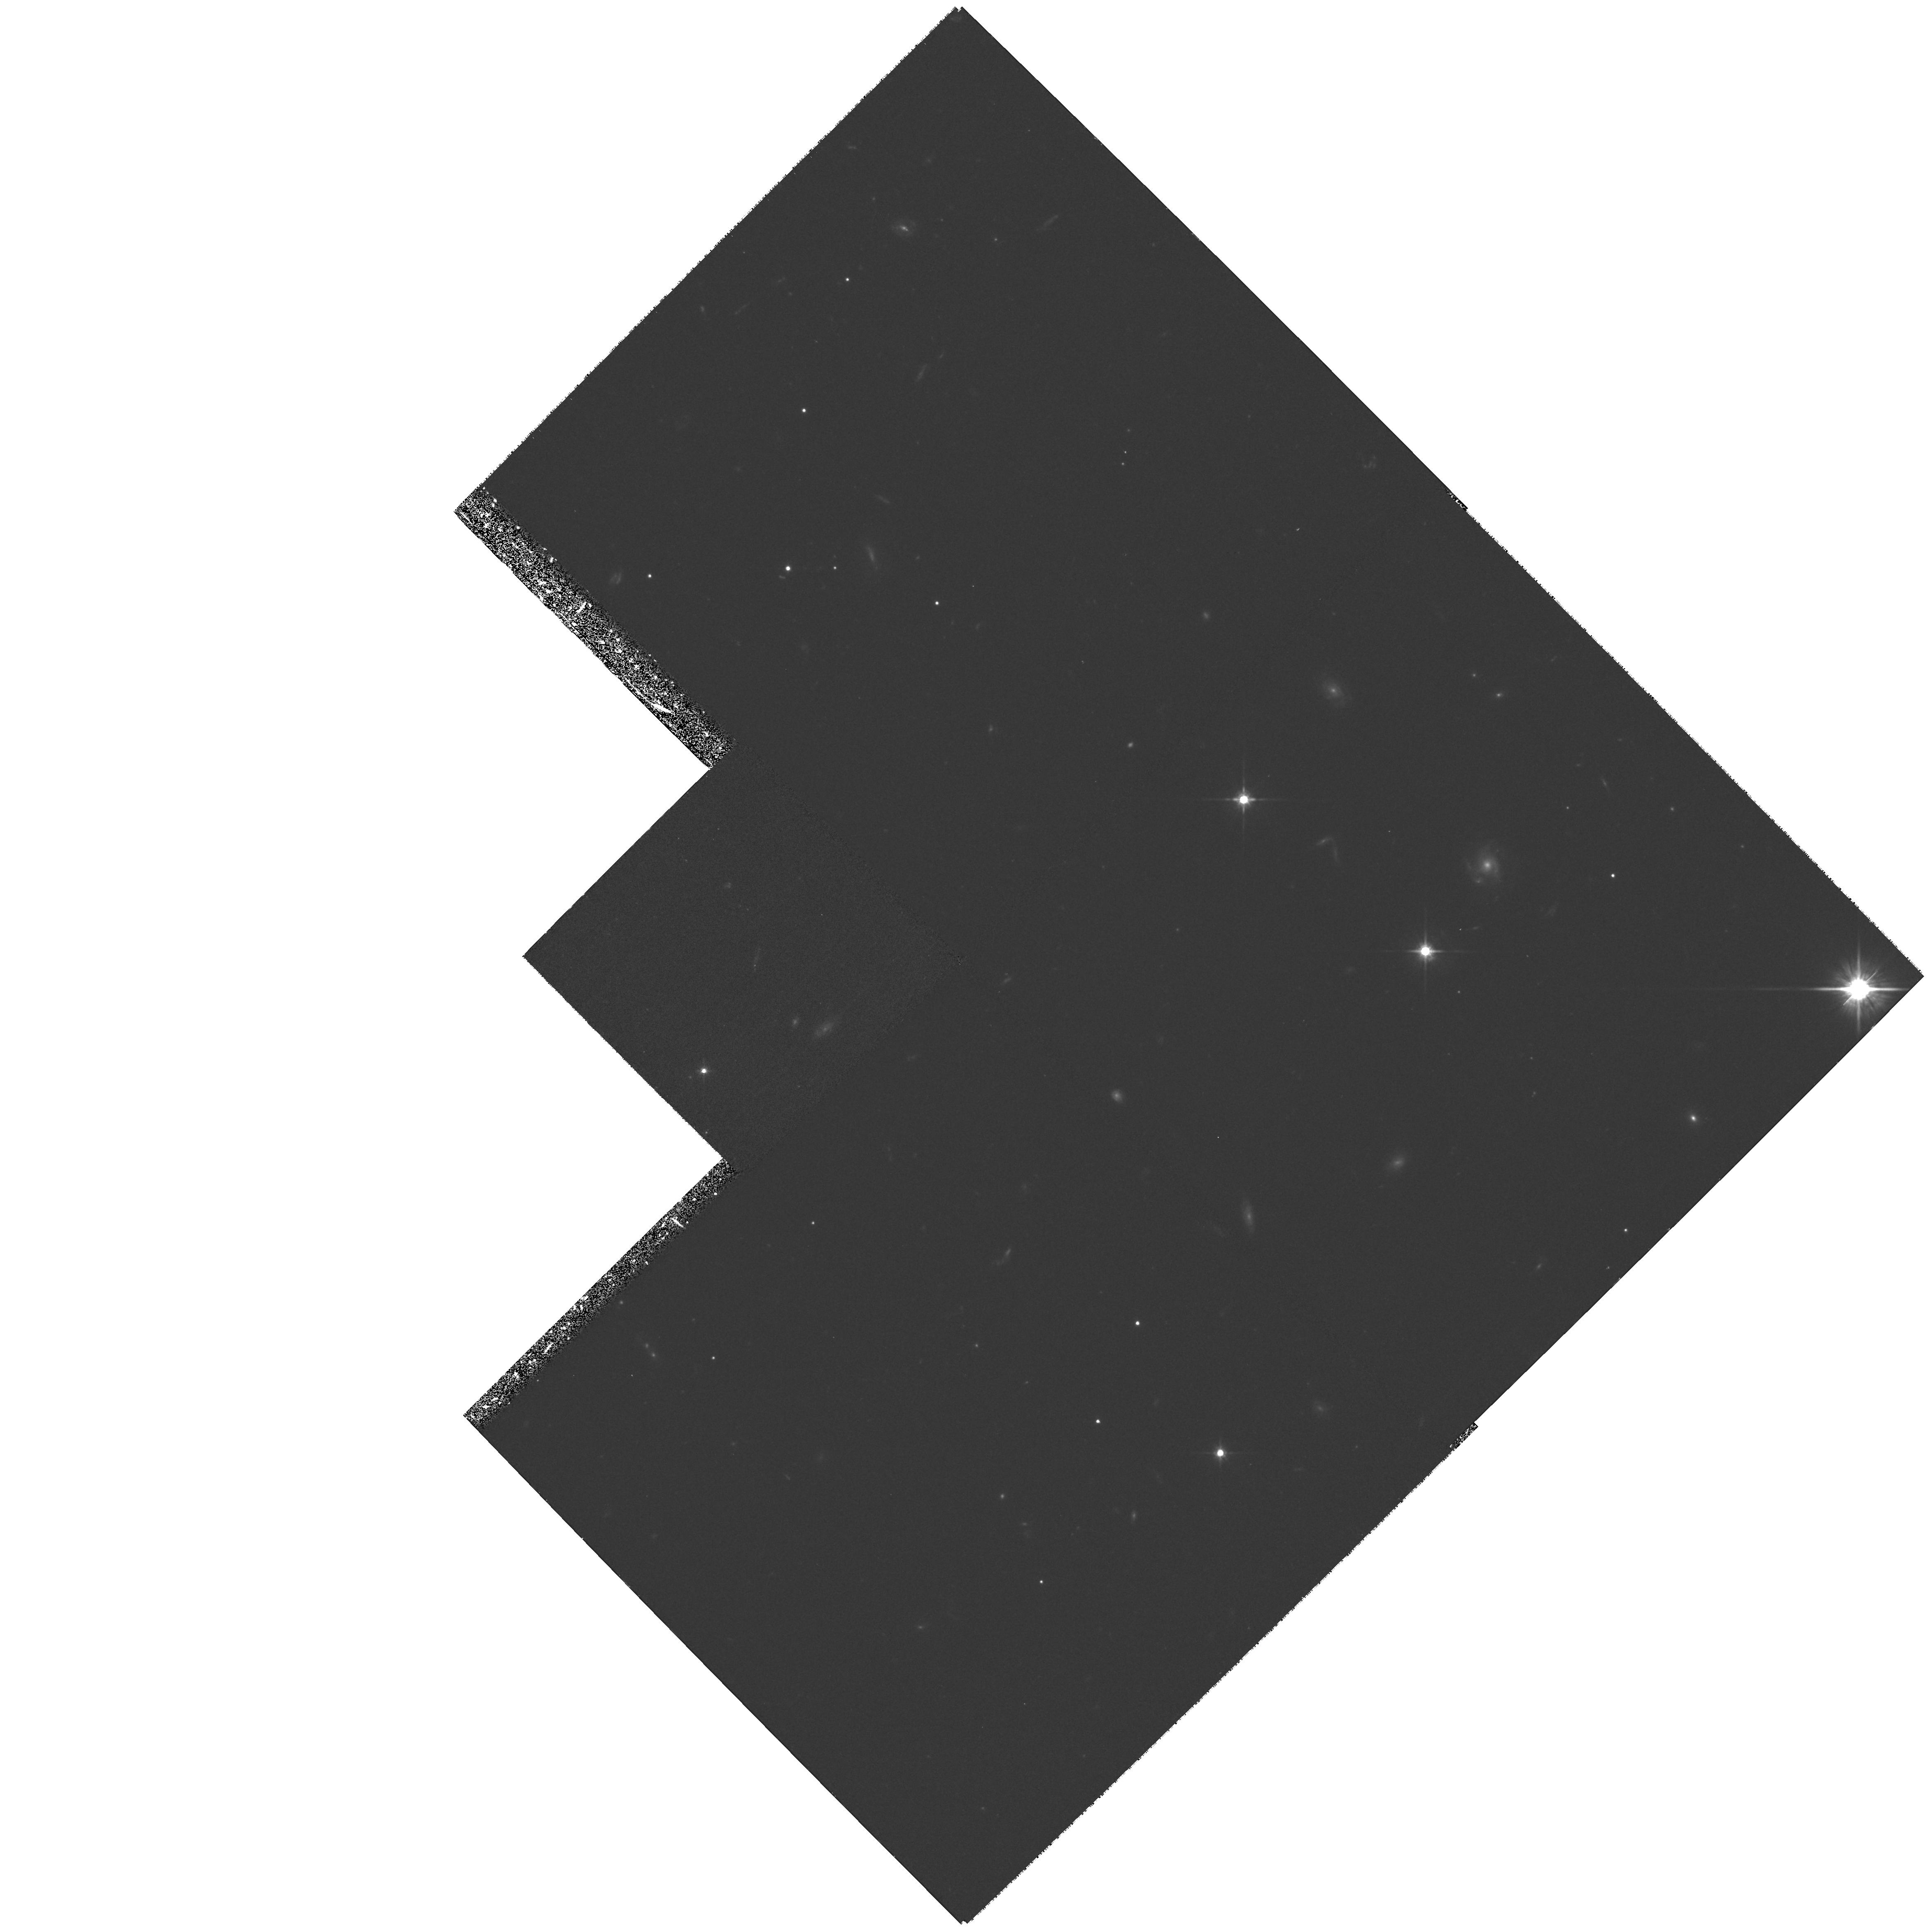
Target: ERO0424+0204A. Instrument: WFPC2/PC. Filter: F814W. Exposure: 1.3 h. Observation ID: hst_6598_01_wfpc2_pc_f814w_u3vp01

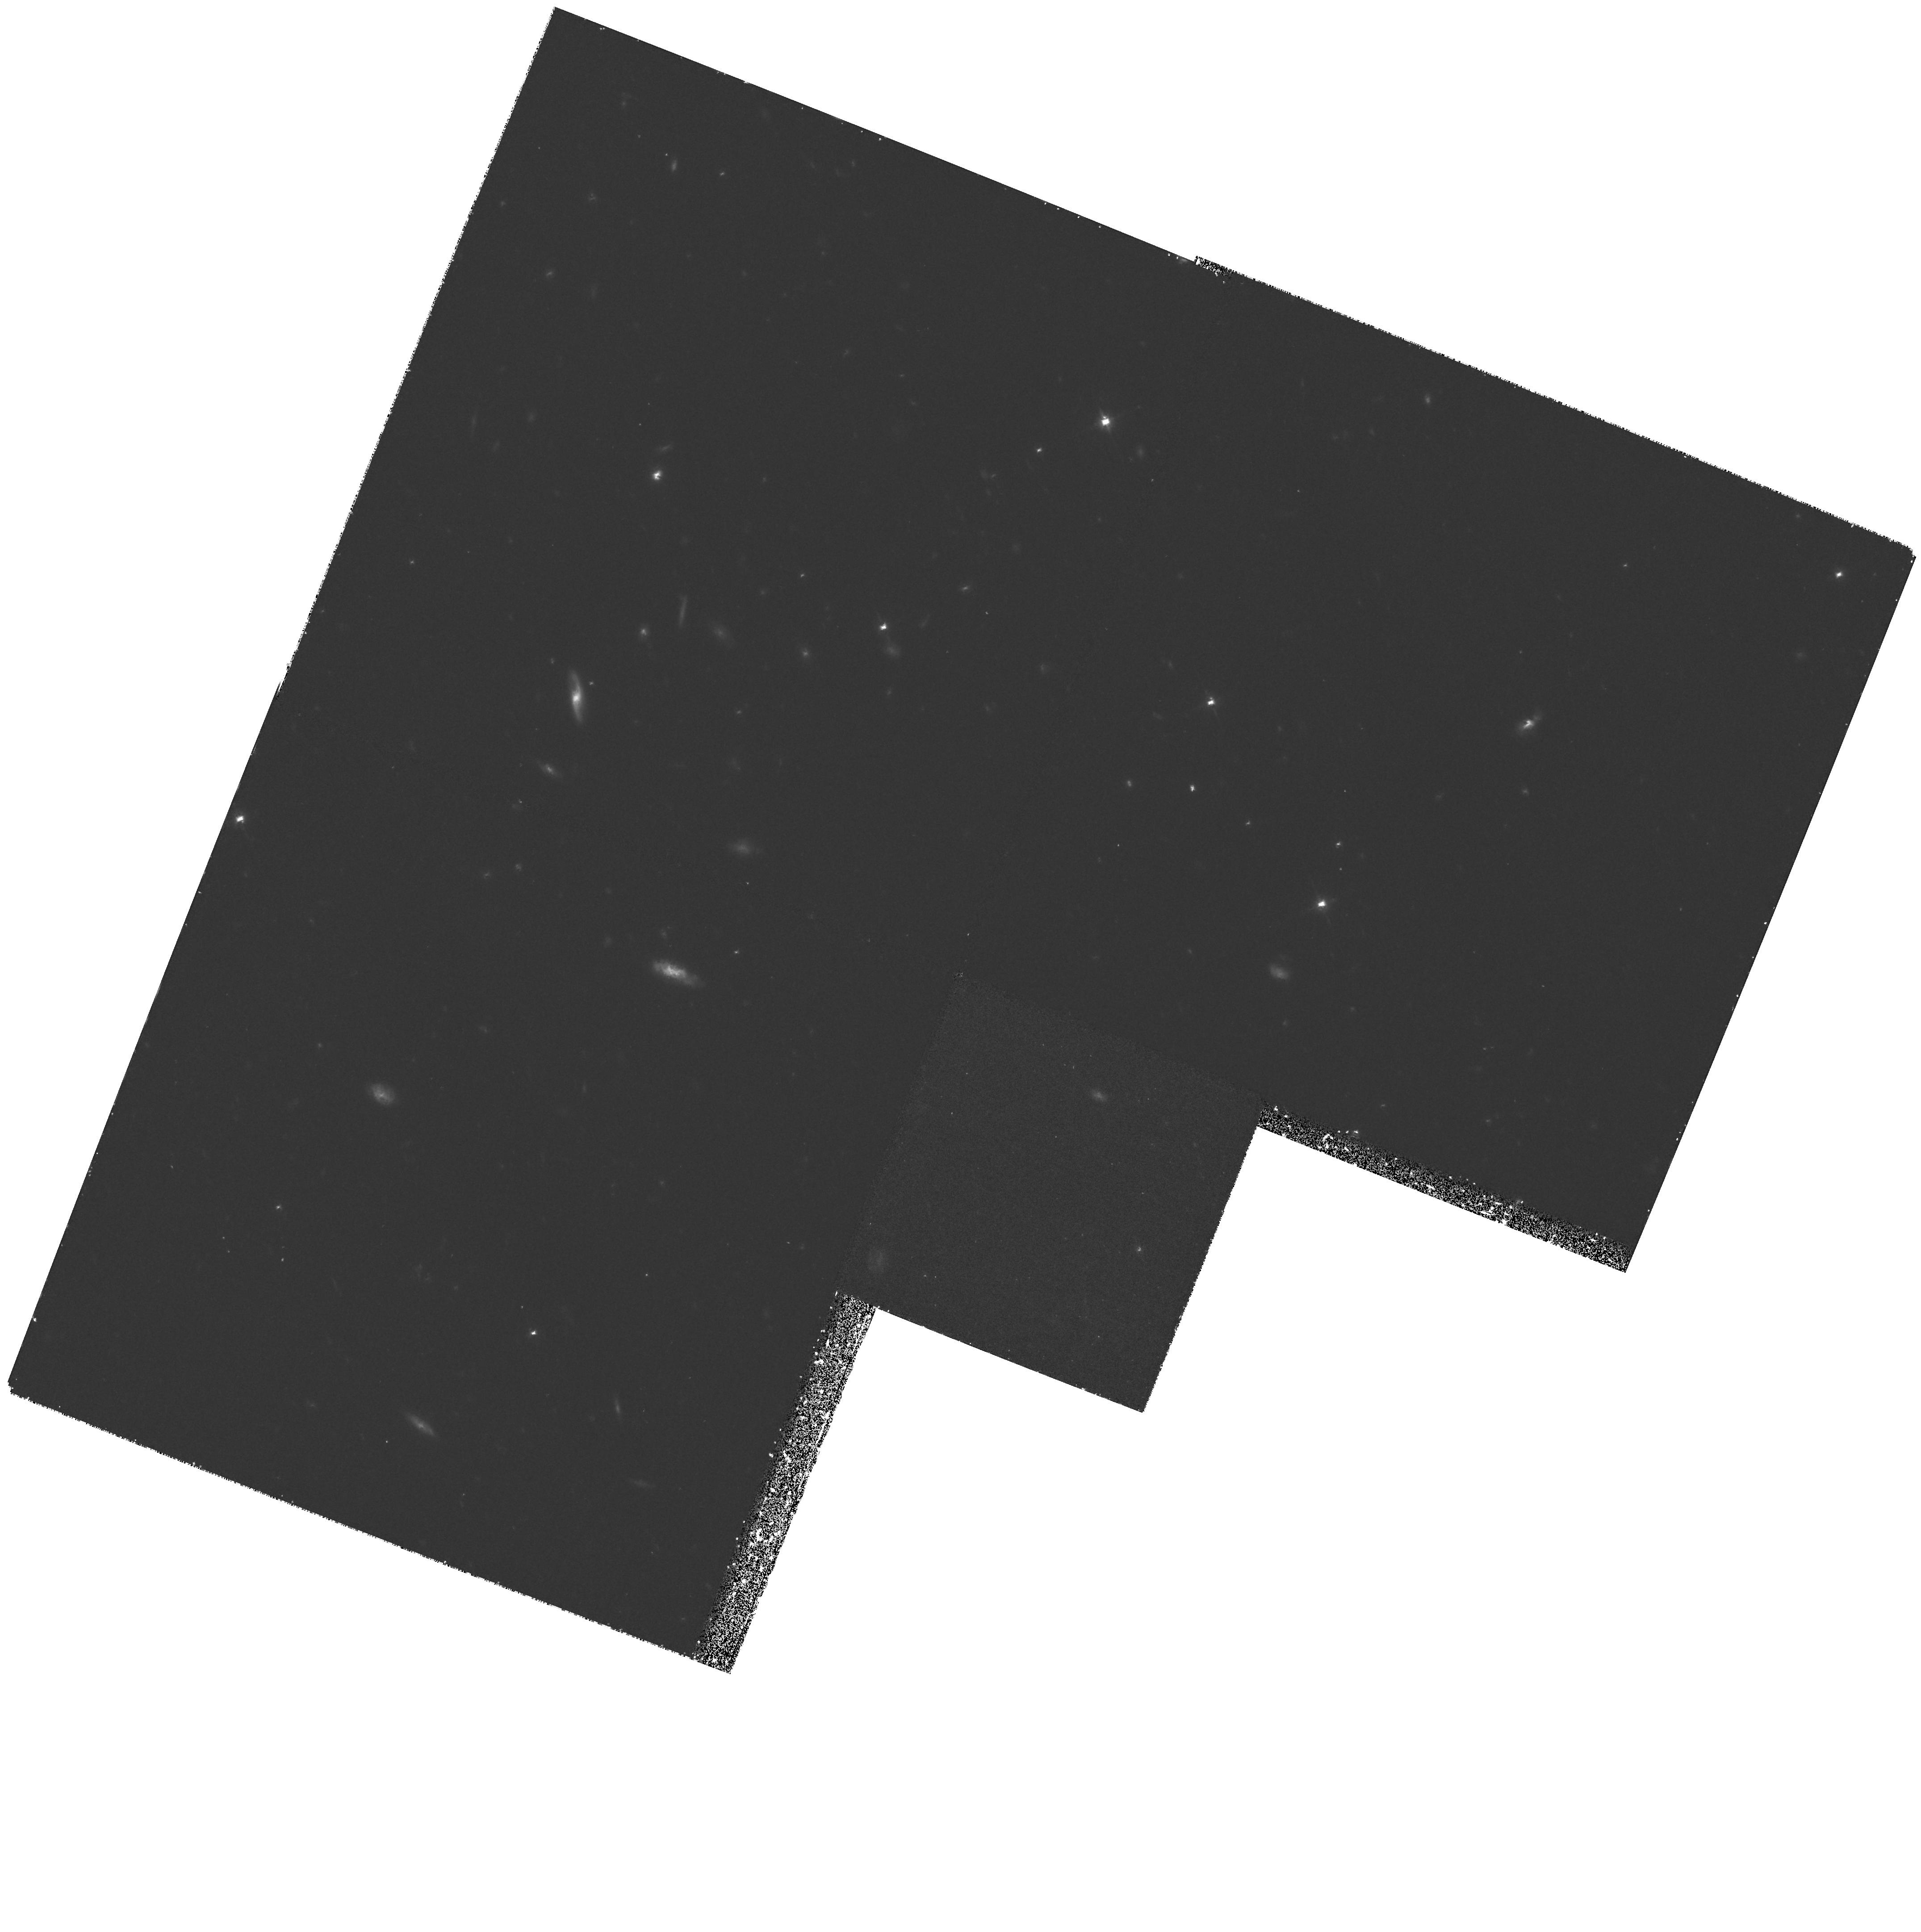
Target: ERO1645+4626A. Instrument: WFPC2/PC. Filter: F814W. Exposure: 1.5 h. Observation ID: hst_6598_05_wfpc2_pc_f814w_u3vp05

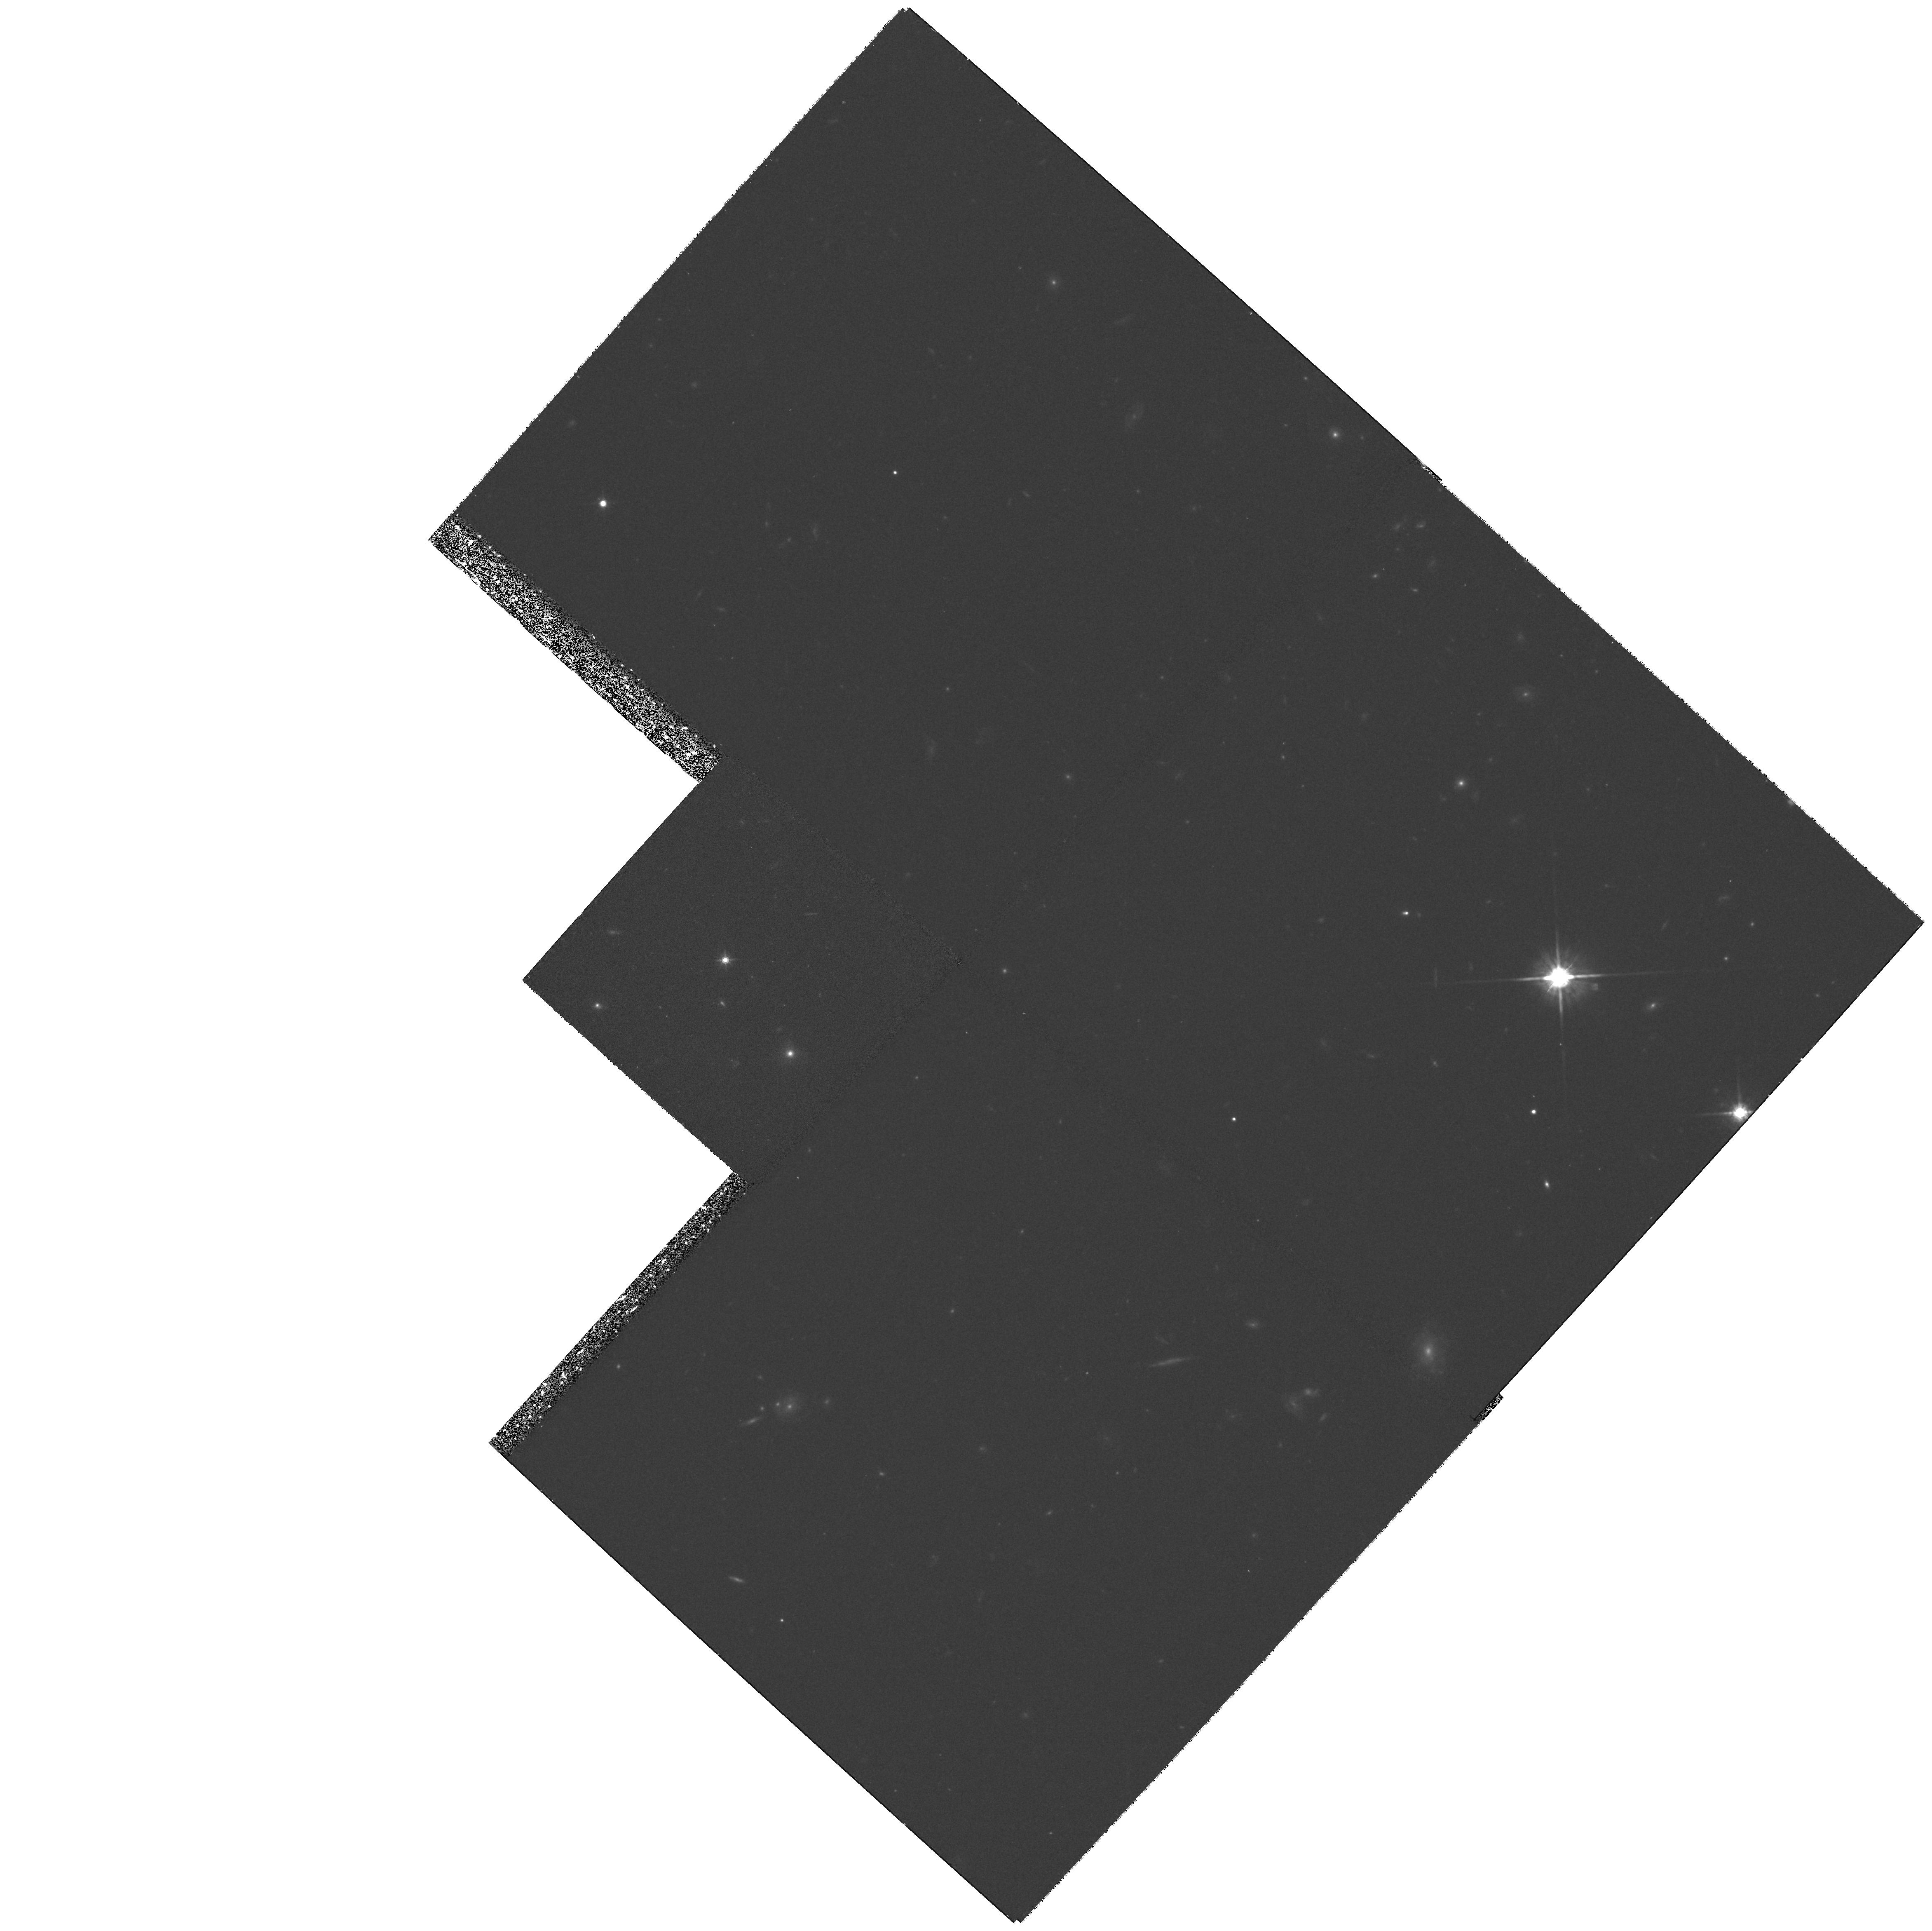
Target: ERO0905+3408A. Instrument: WFPC2/PC. Filter: F814W. Exposure: 1.4 h. Observation ID: hst_6598_02_wfpc2_pc_f814w_u3vp02

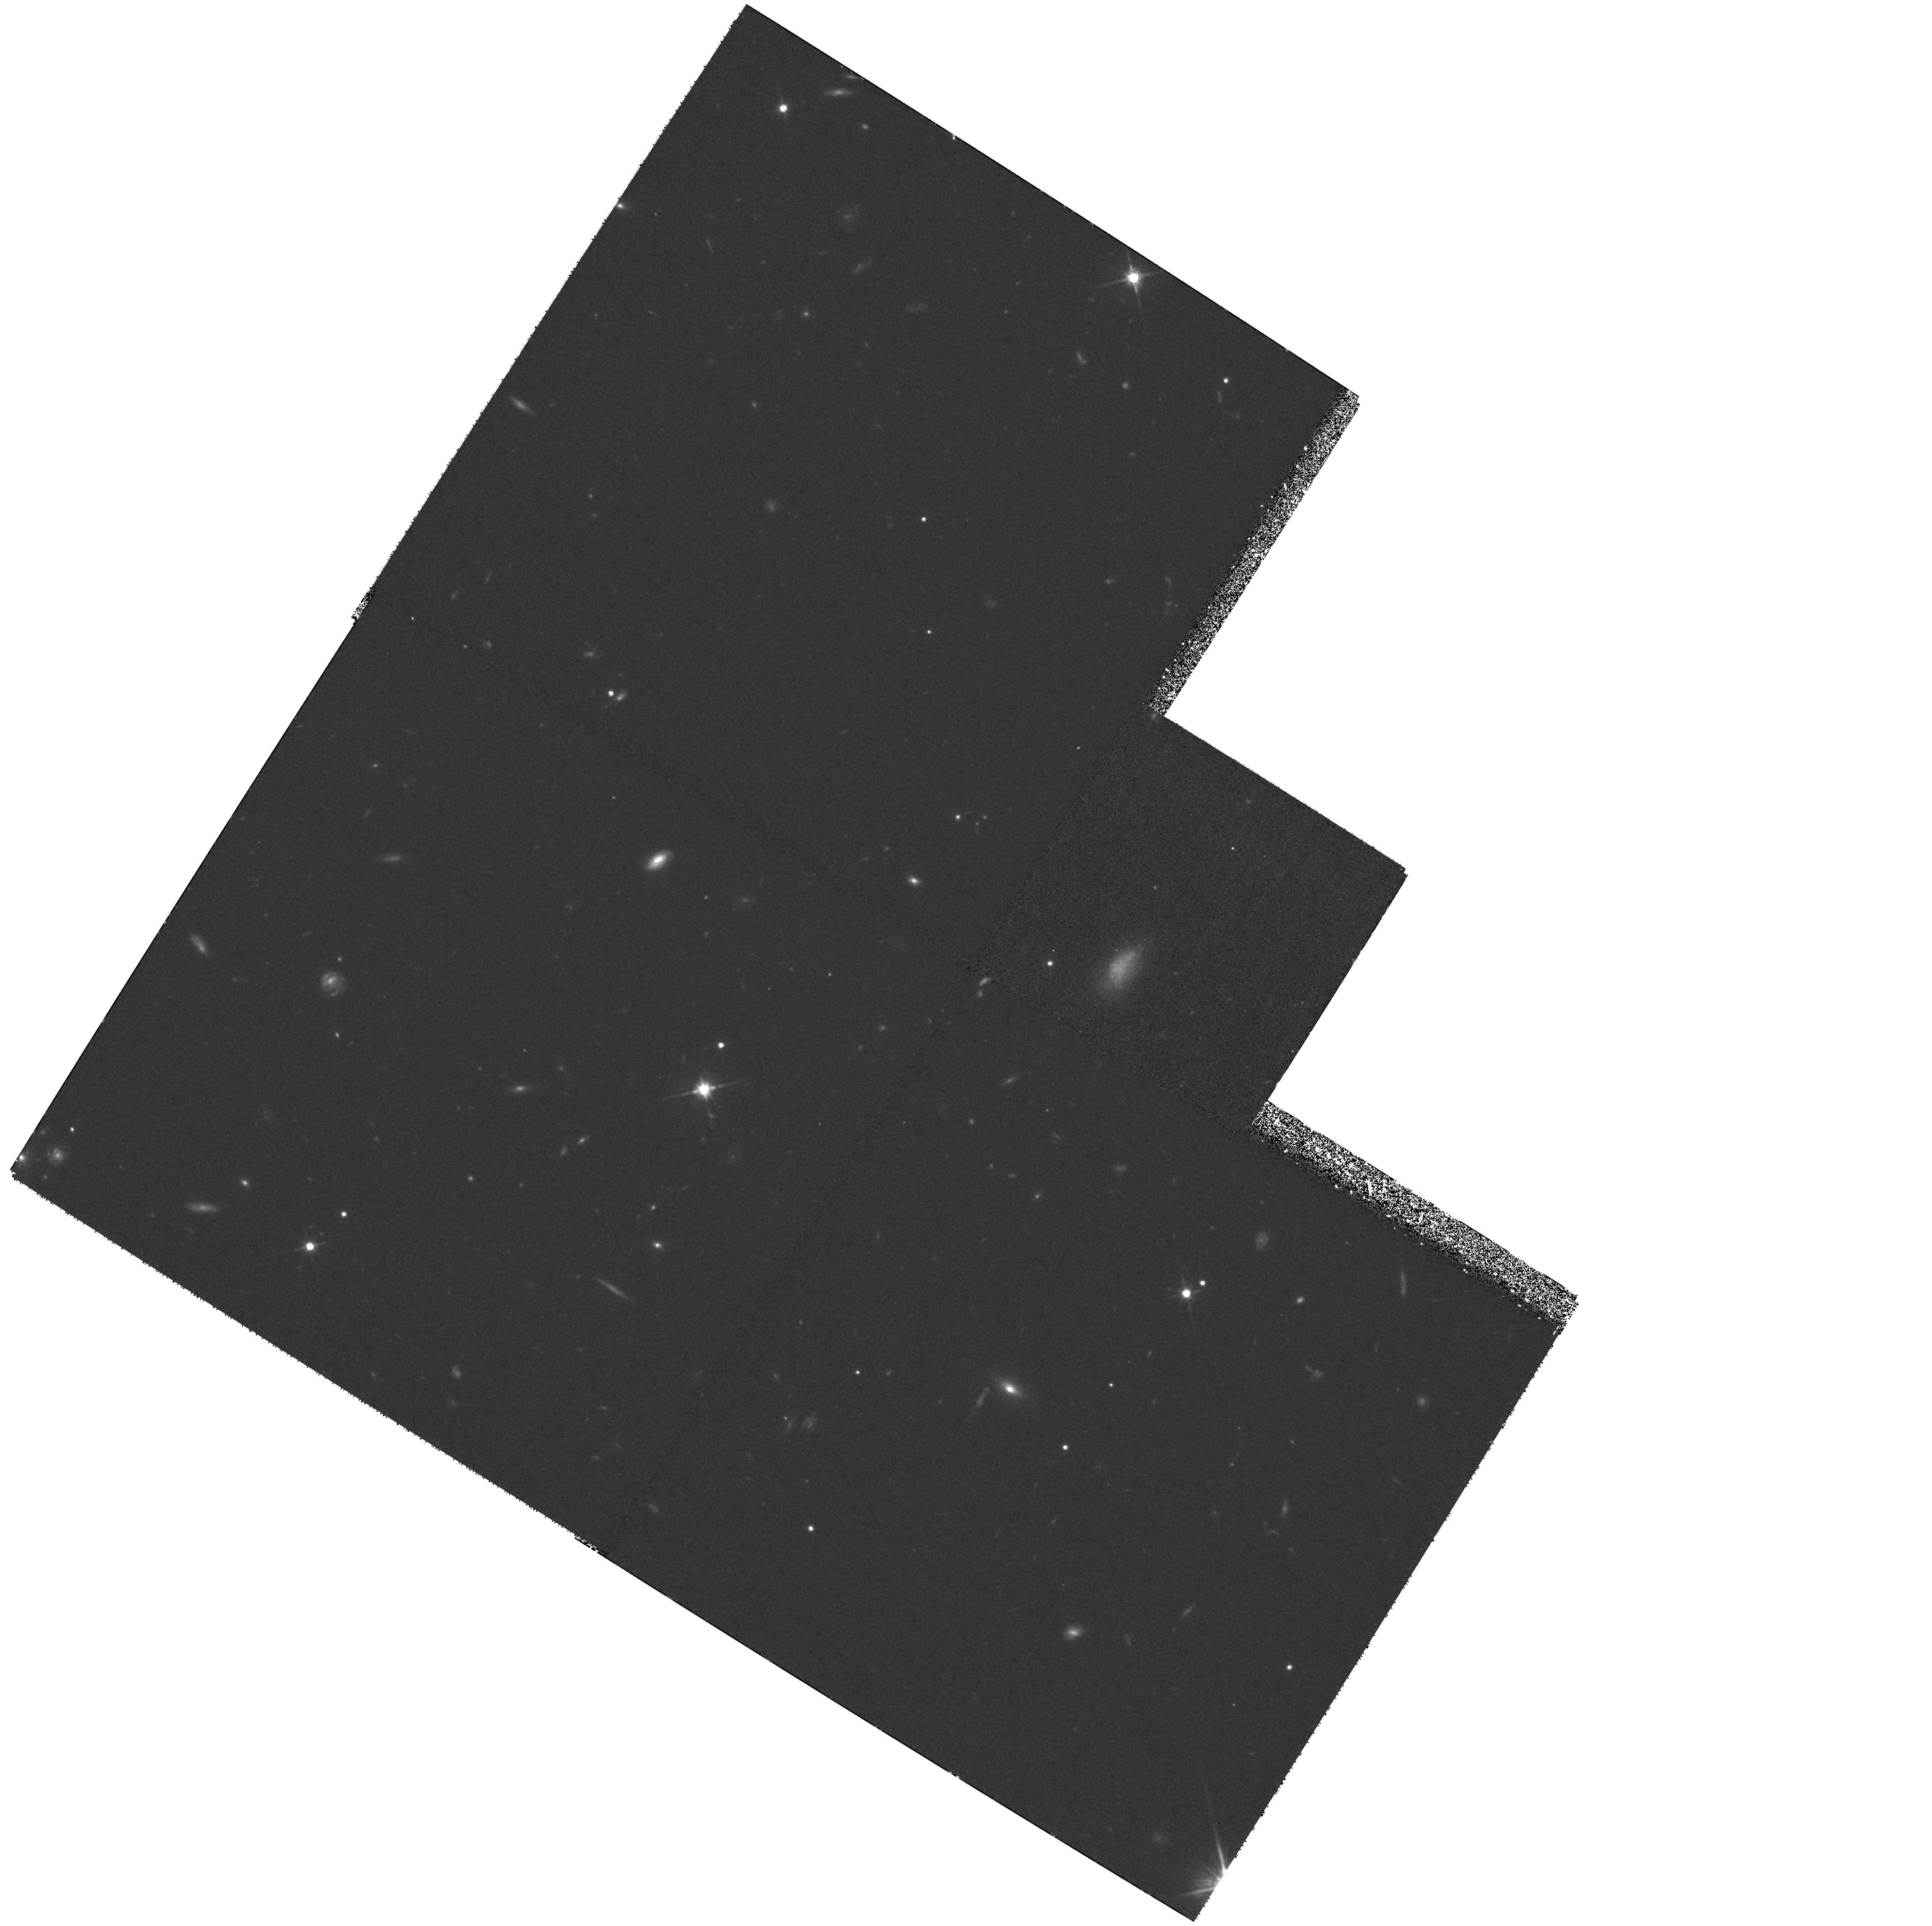
Target: ERO1215-0034. Instrument: WFPC2/PC. Filter: F814W. Exposure: 1.2 h. Observation ID: hst_6598_04_wfpc2_pc_f814w_u3vp04

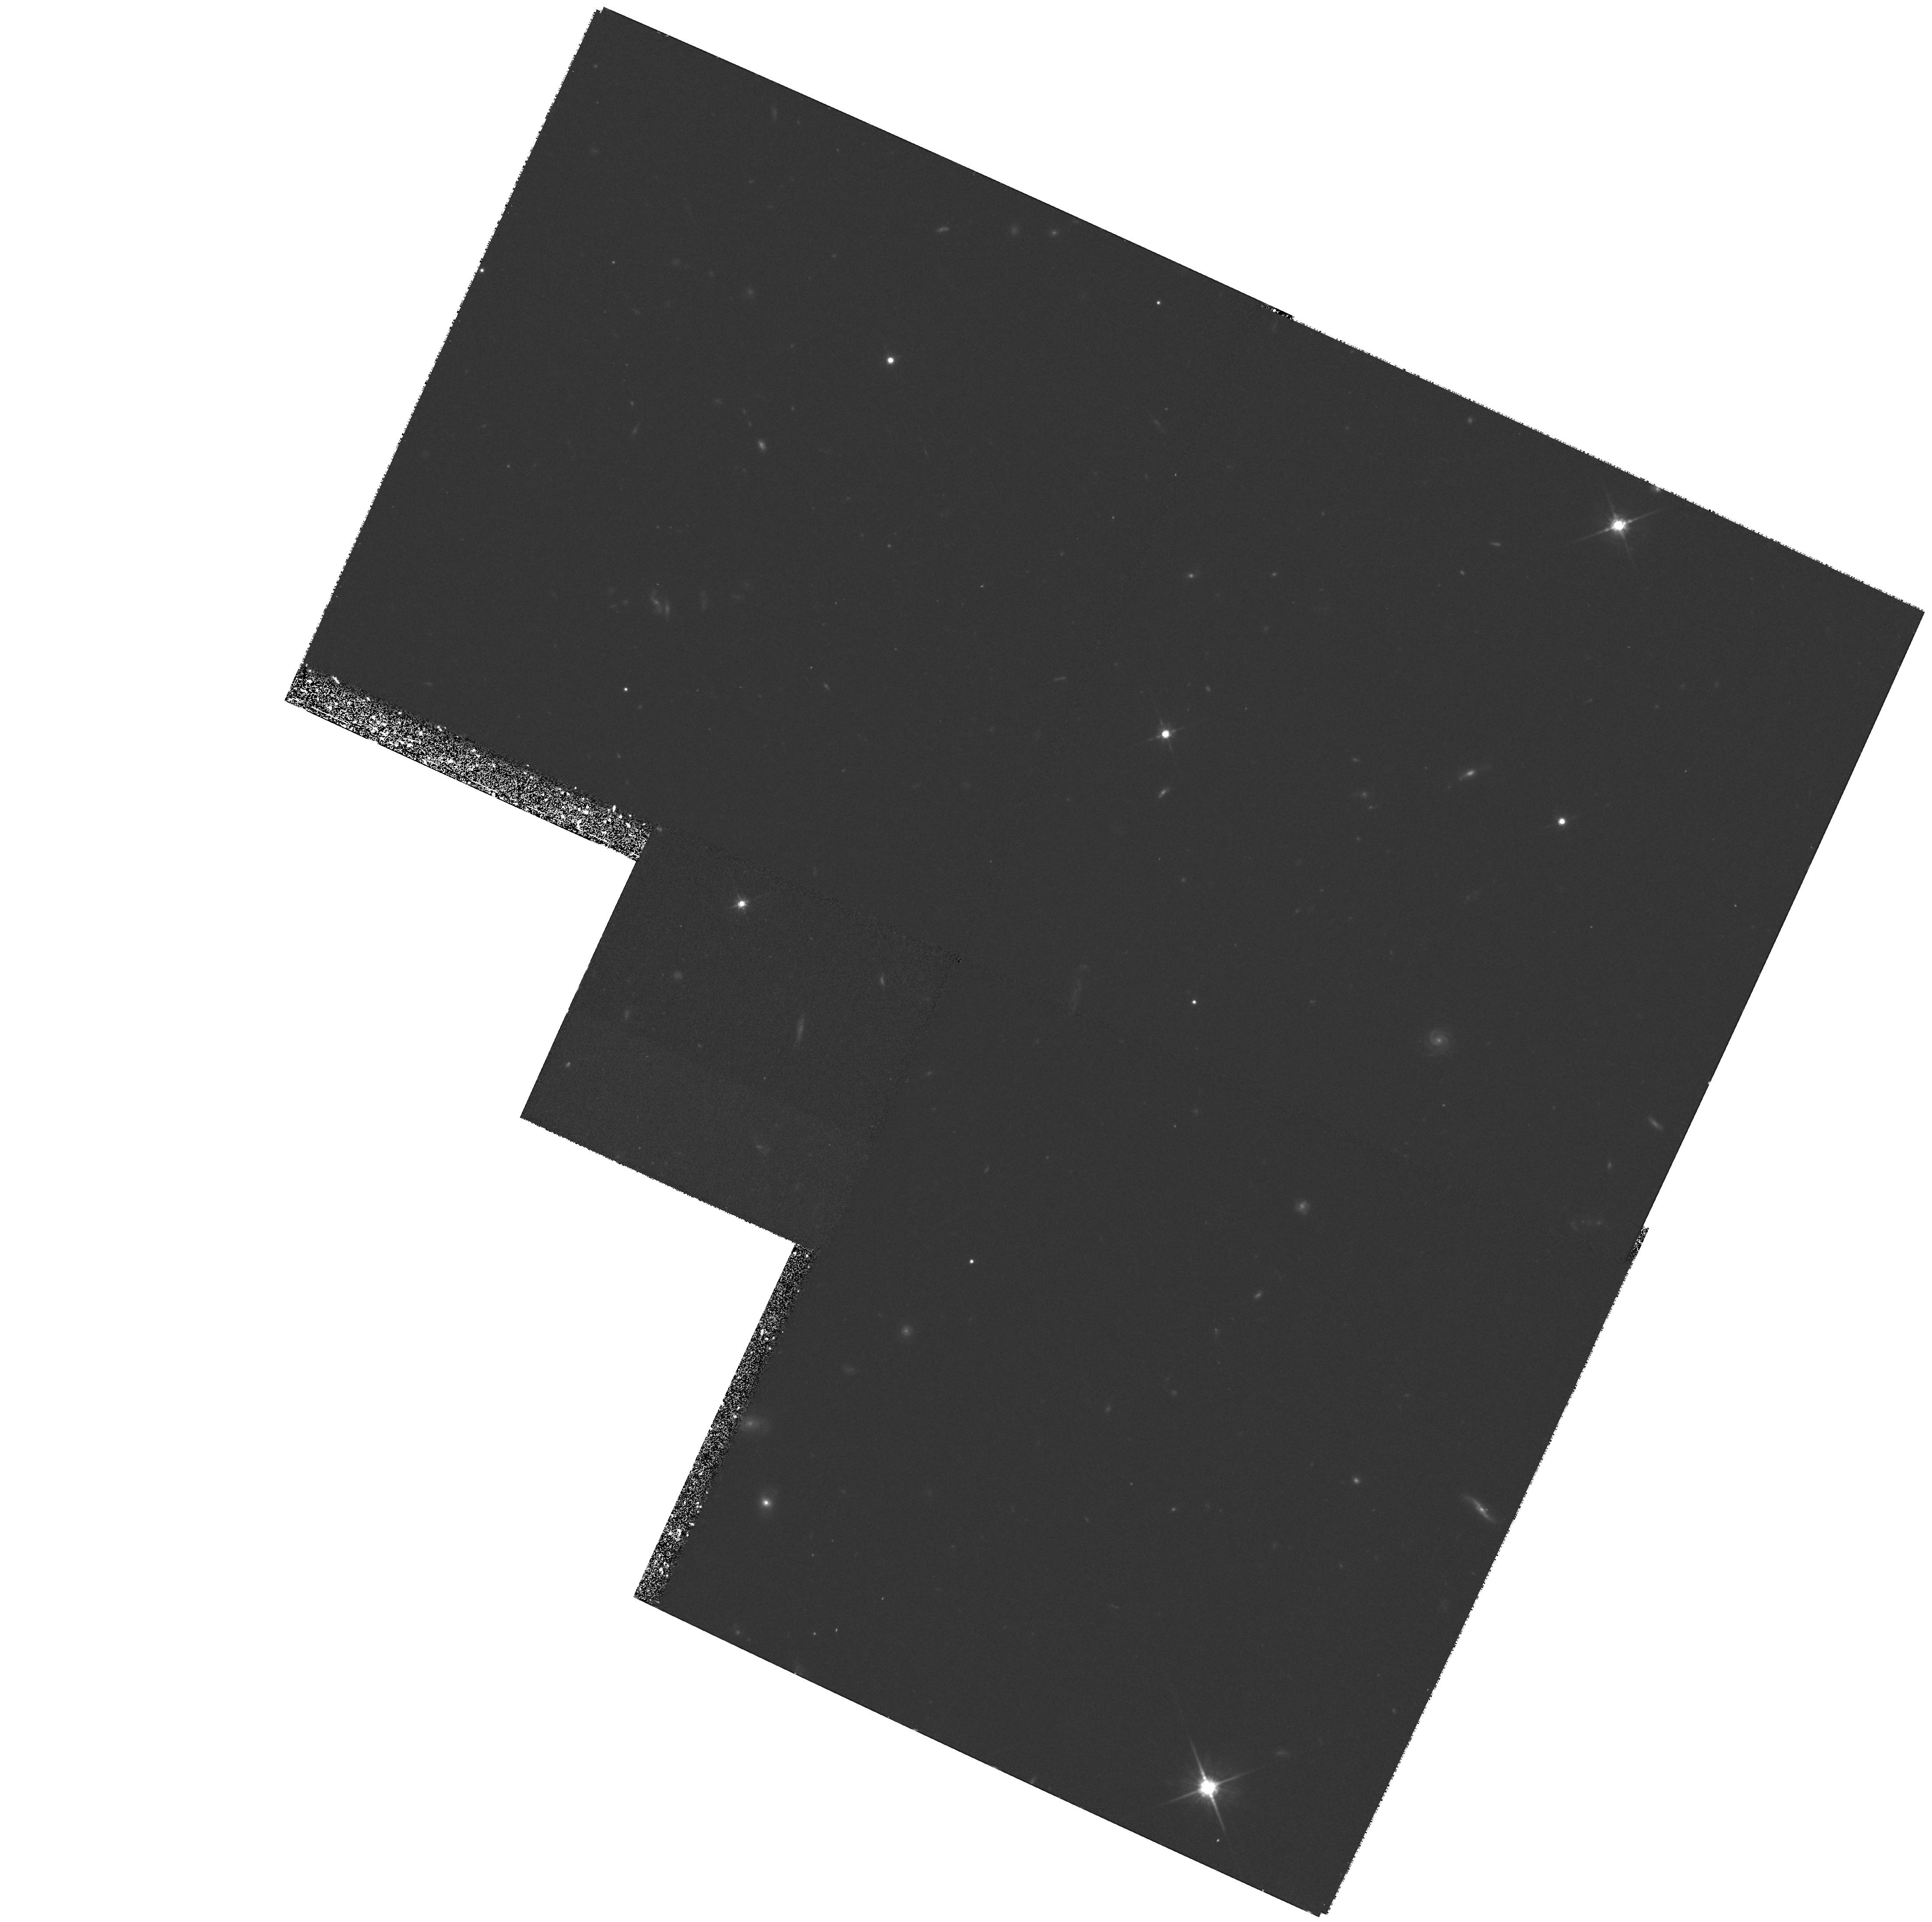
Target: ERO1019+0535A. Instrument: WFPC2/PC. Filter: F814W. Exposure: 1.3 h. Observation ID: hst_6598_03_wfpc2_pc_f814w_u3vp03

The Reddest Objects in the Universe (PI: Dey, Arjun)

Recent deep K--band imaging surveys have discovered a new population of infrared bright, extremely red (R-K~gt 6), objects (EROS). There are no optical spectra for these bizarre objects on account of their faintness (R ~gt 24.5), and therefore their nature and redshift are uncertain. However we do have some intriguing clues which suggest that HST imaging will be decisive in unraveling this engima. The EROS are common: their surface density is similar to that of luminous quasars. They are just spatially resolved in IR Keck images with 0.''4 seeing, and therefore they are almost certainly distant galaxies. IR spectra from Keck of one object suggests z = 1.44. Very red colors would then follow naturally from shifting of the 4000Angstrom\ break to 1 Mu m. If all the EROS are at moderate redshifts (z~ 1-2), their luminosities are several L^* and their volume space density is comparable to that of active galaxies of similar luminosity. The morphology of the EROS will provide a major clue to their nature -- are they ellipticals, disks or disturbed system? The EROS are small with sizes of about 0.''5 and only HST offers the spatial resolution necessary provide this information. Therefore, we propose to obtain broad band images using the F814W filter in order to determine the morphologies and surface photometry of these objects. This program will complement an ongoing Keck imaging and spectroscopic study of these objects at near infrared wavelengths.